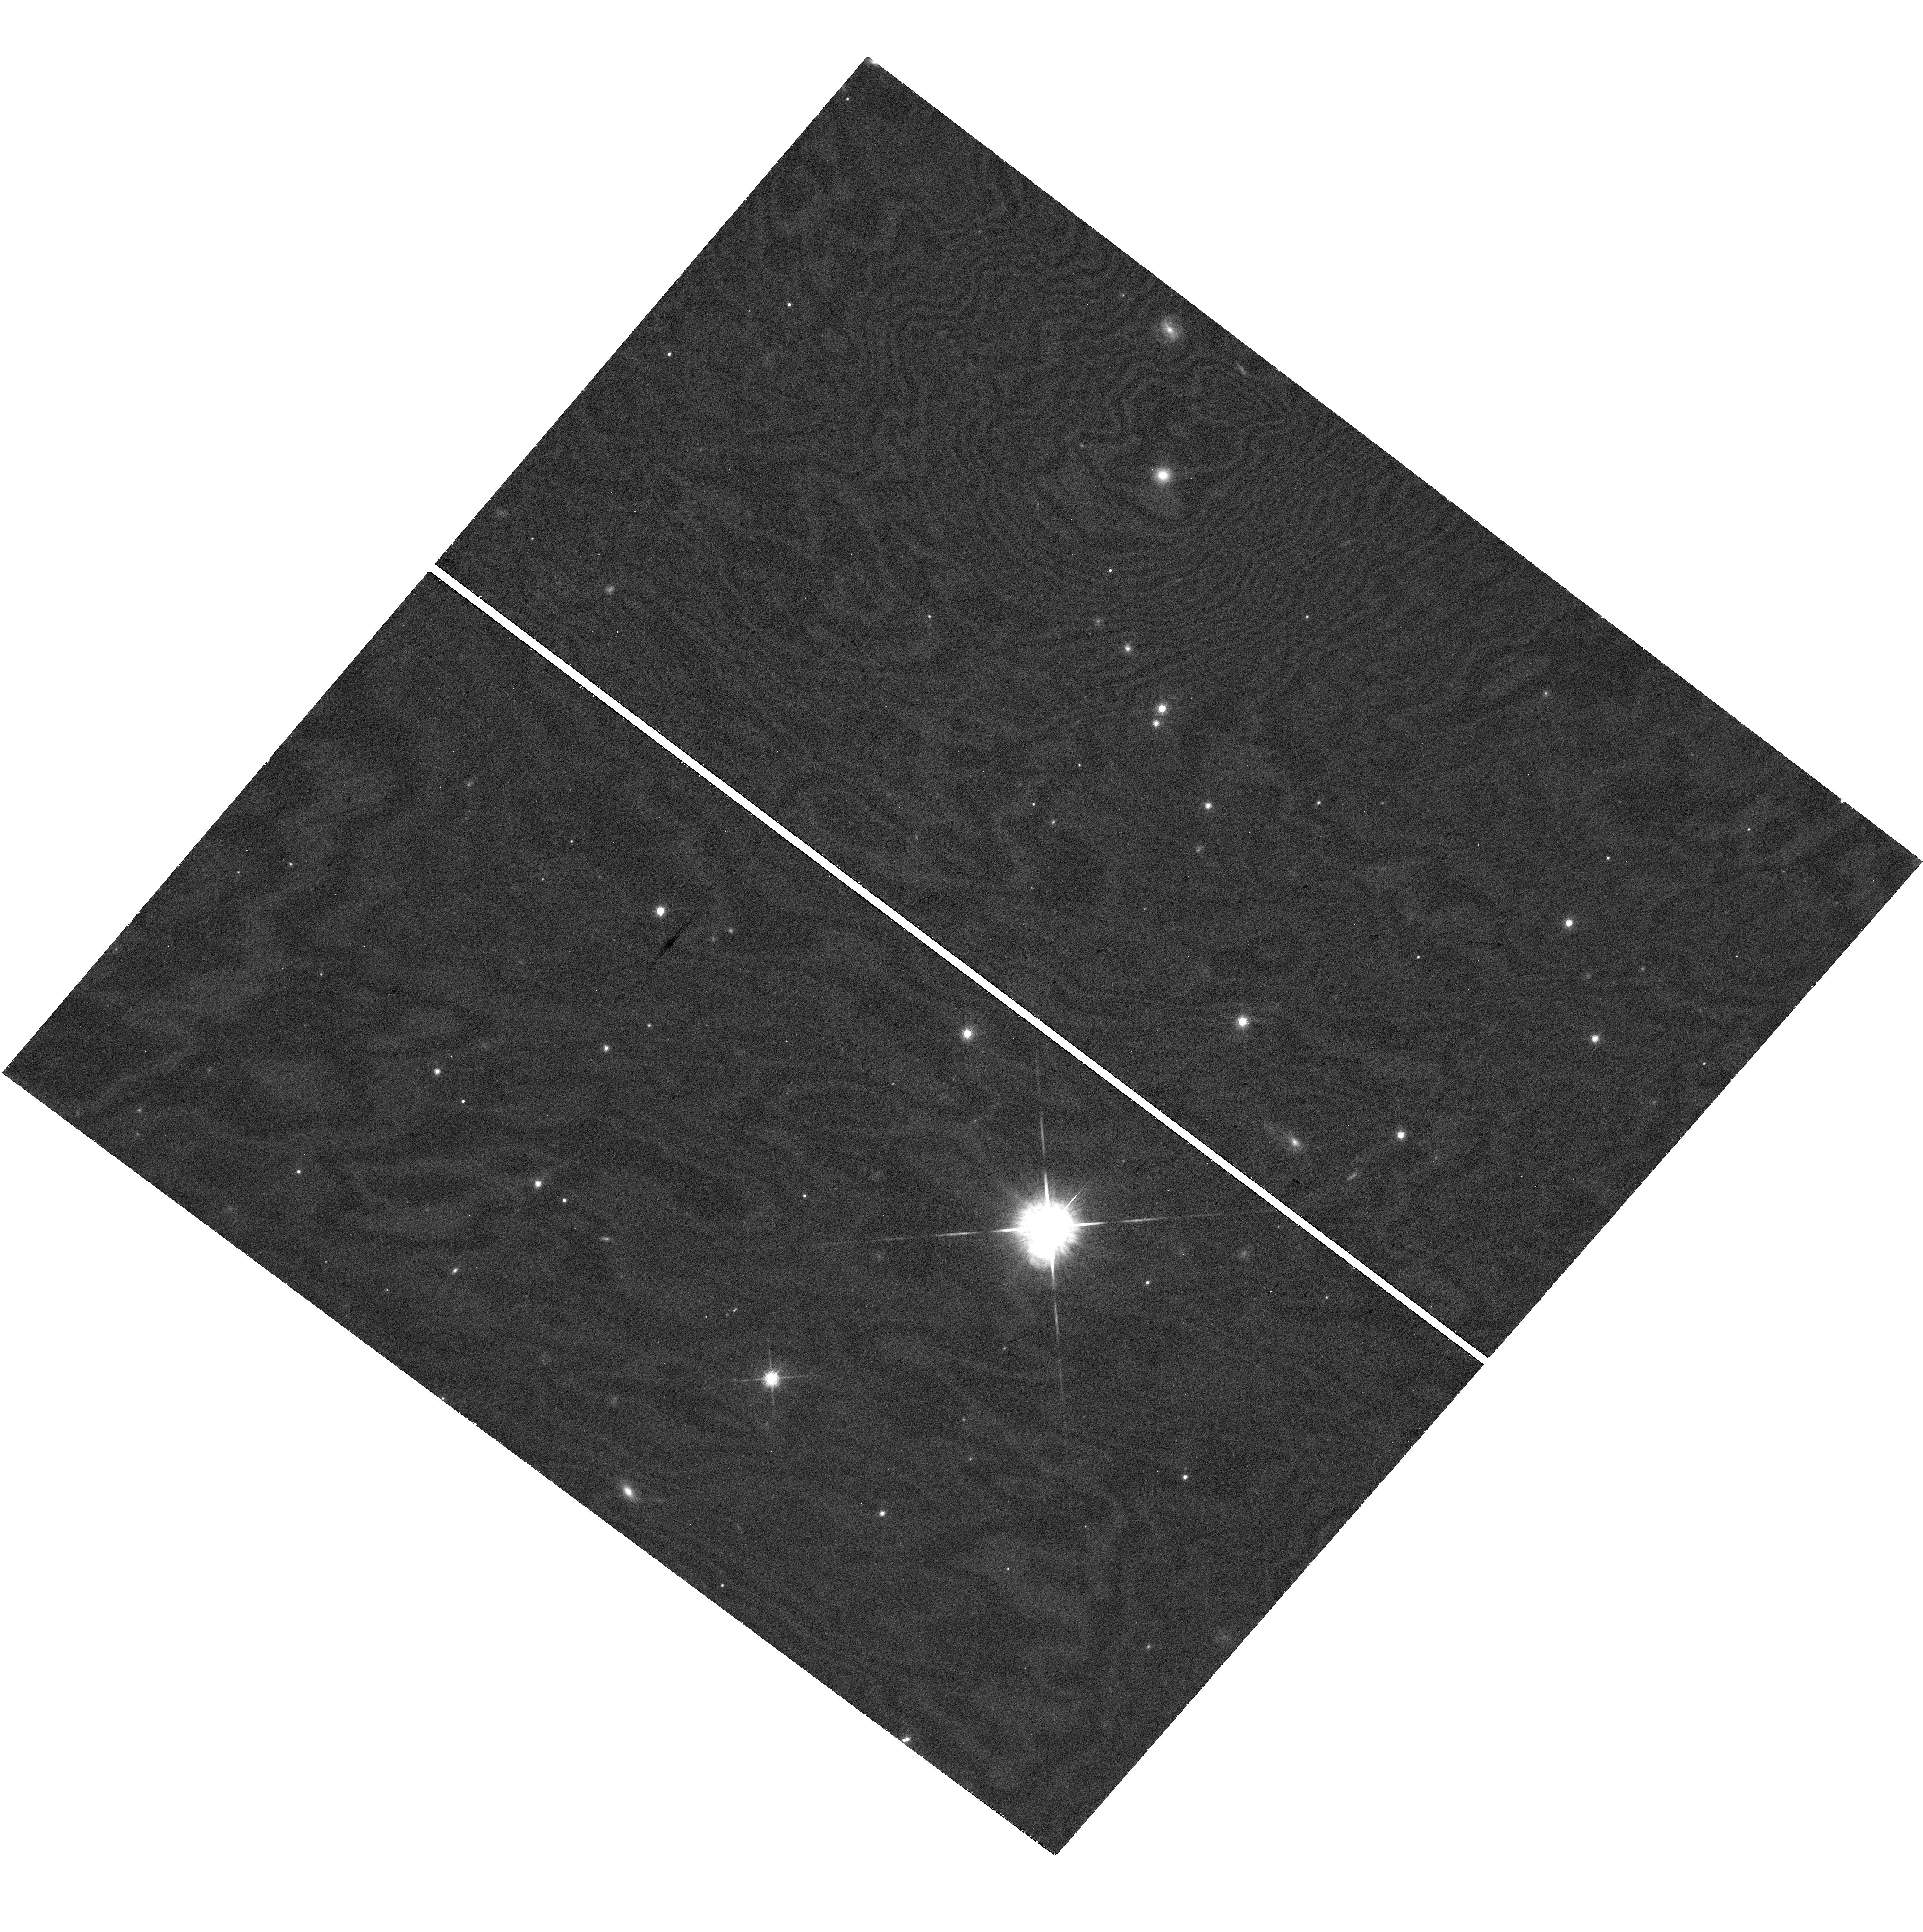
Target: SN2022LXD. Instrument: WFC3/UVIS. Filter: F850LP. Exposure: 41 min. Observation ID: hst_17738_03_wfc3_uvis_f850lp_ifgj03

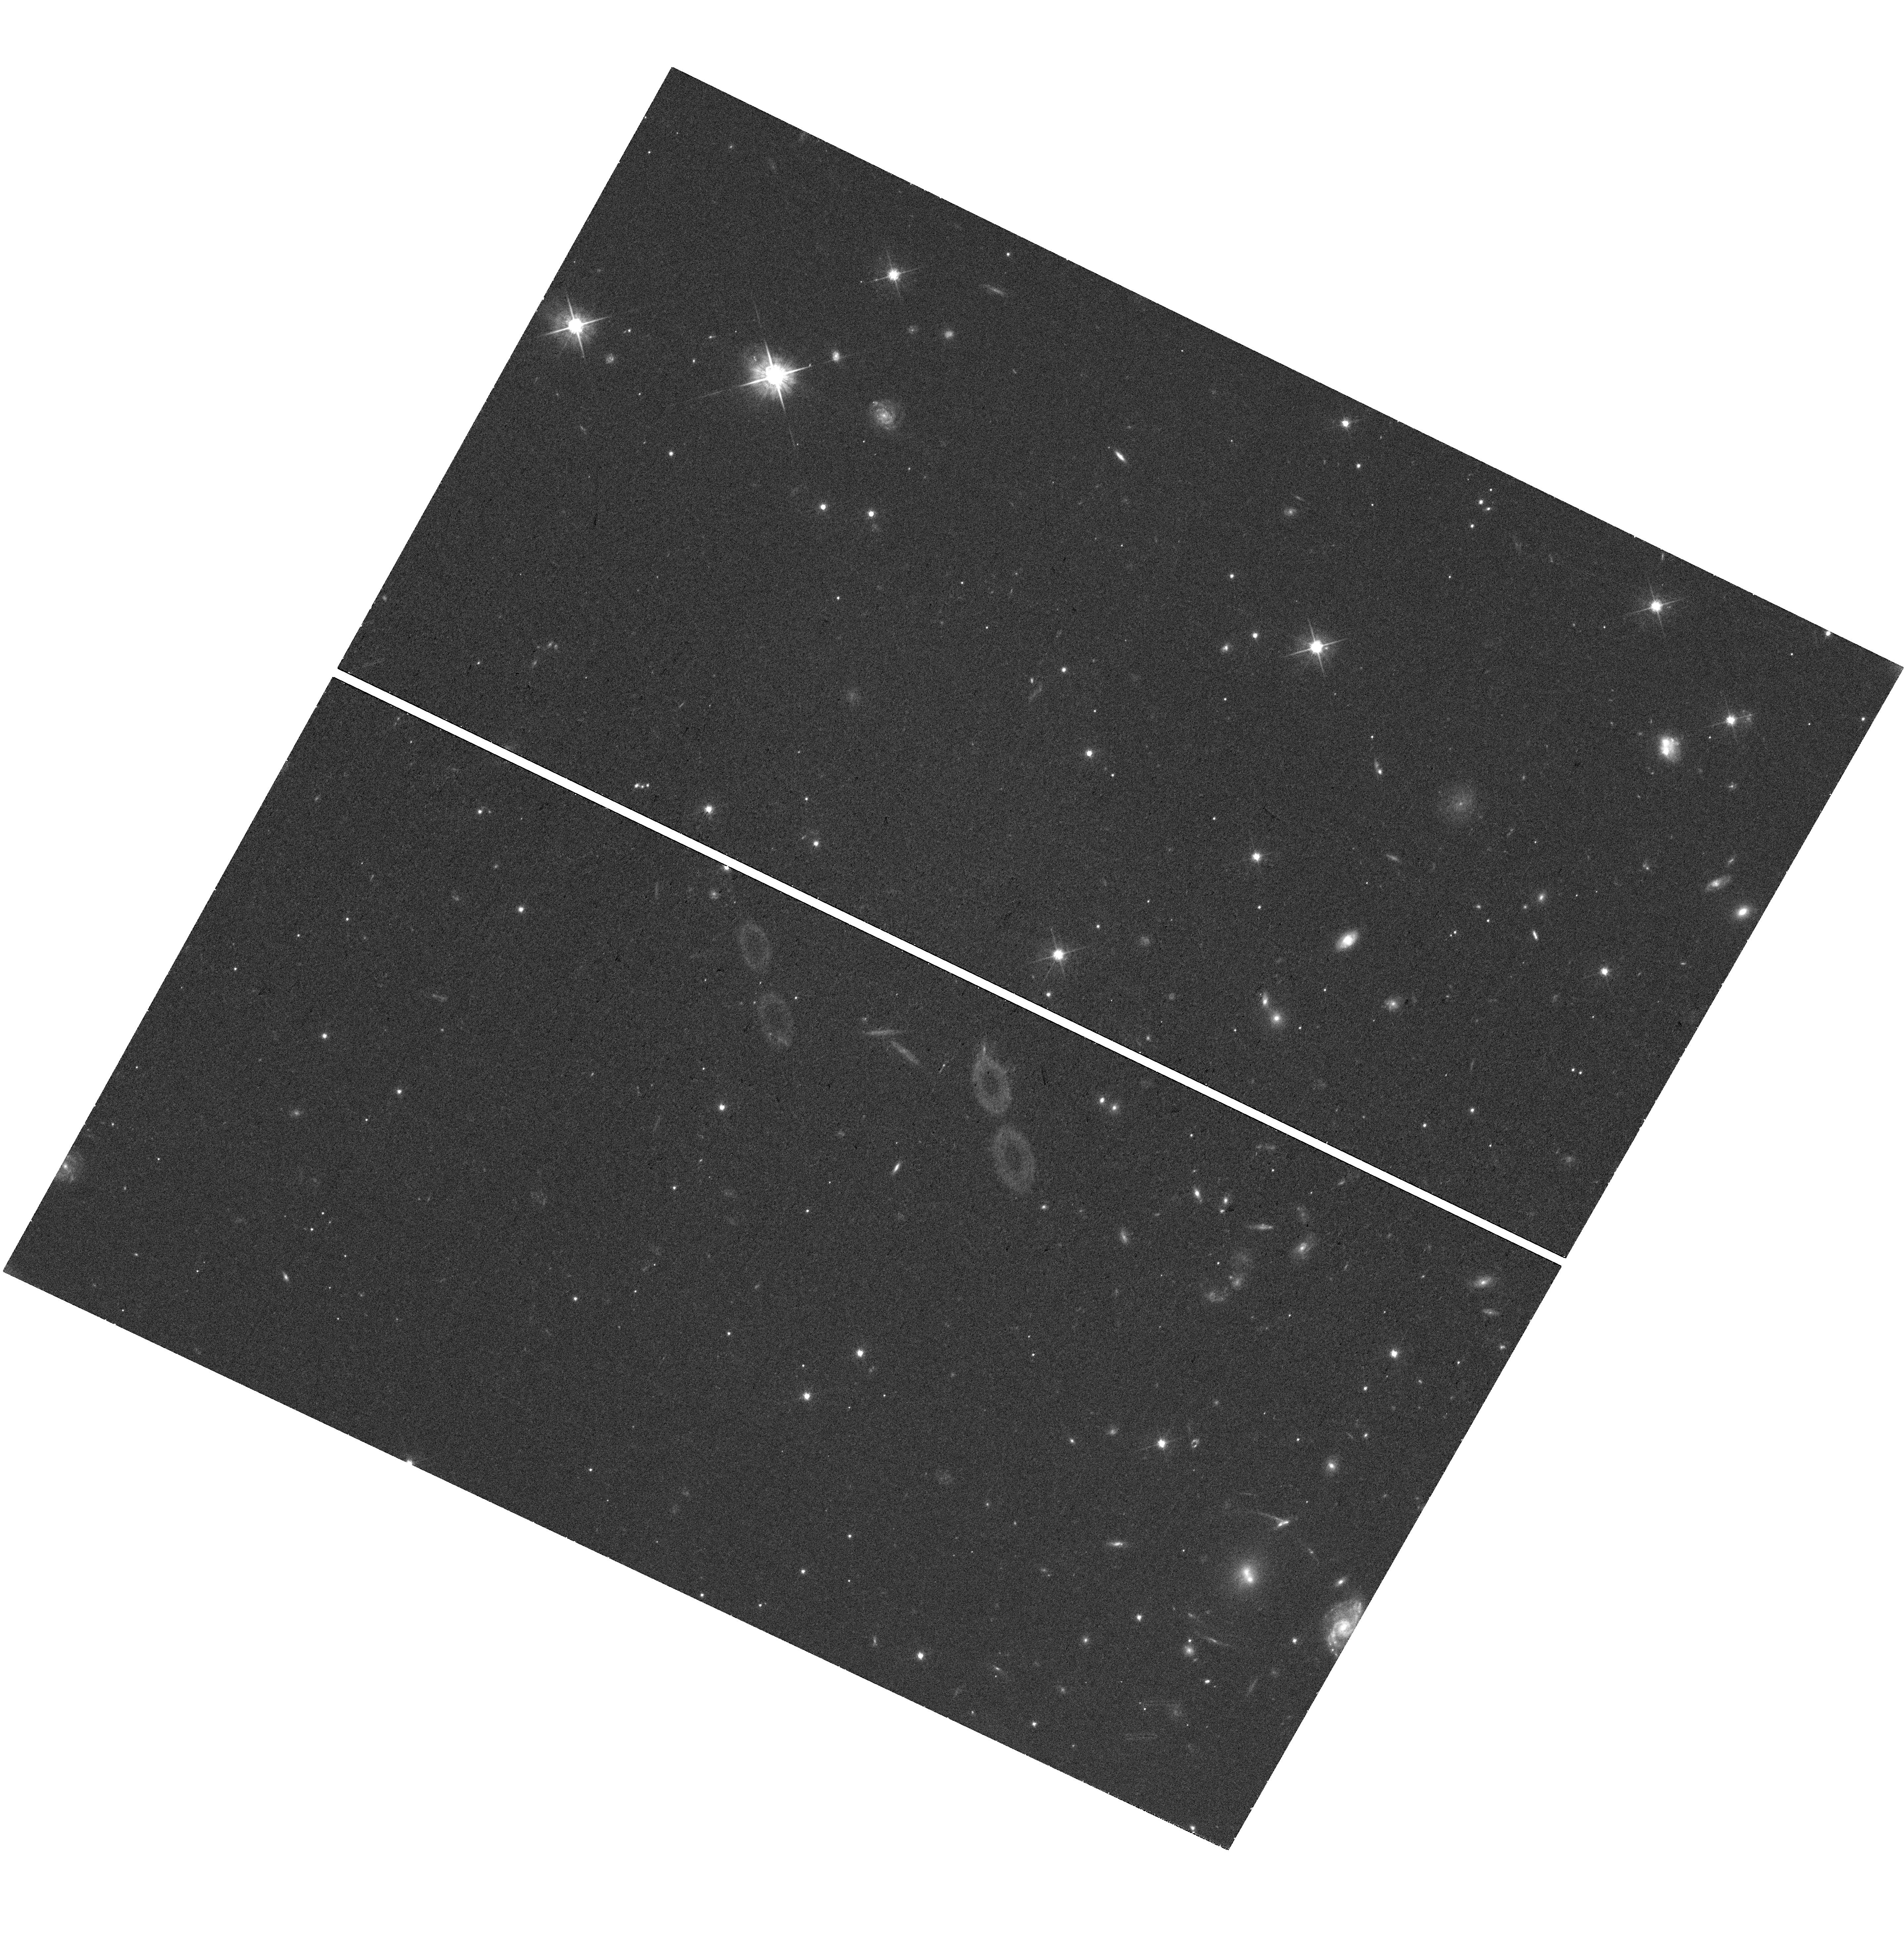
Target: SN2021AHPL. Instrument: WFC3/UVIS. Filter: F625W. Exposure: 37 min. Observation ID: hst_17738_01_wfc3_uvis_f625w_ifgj01

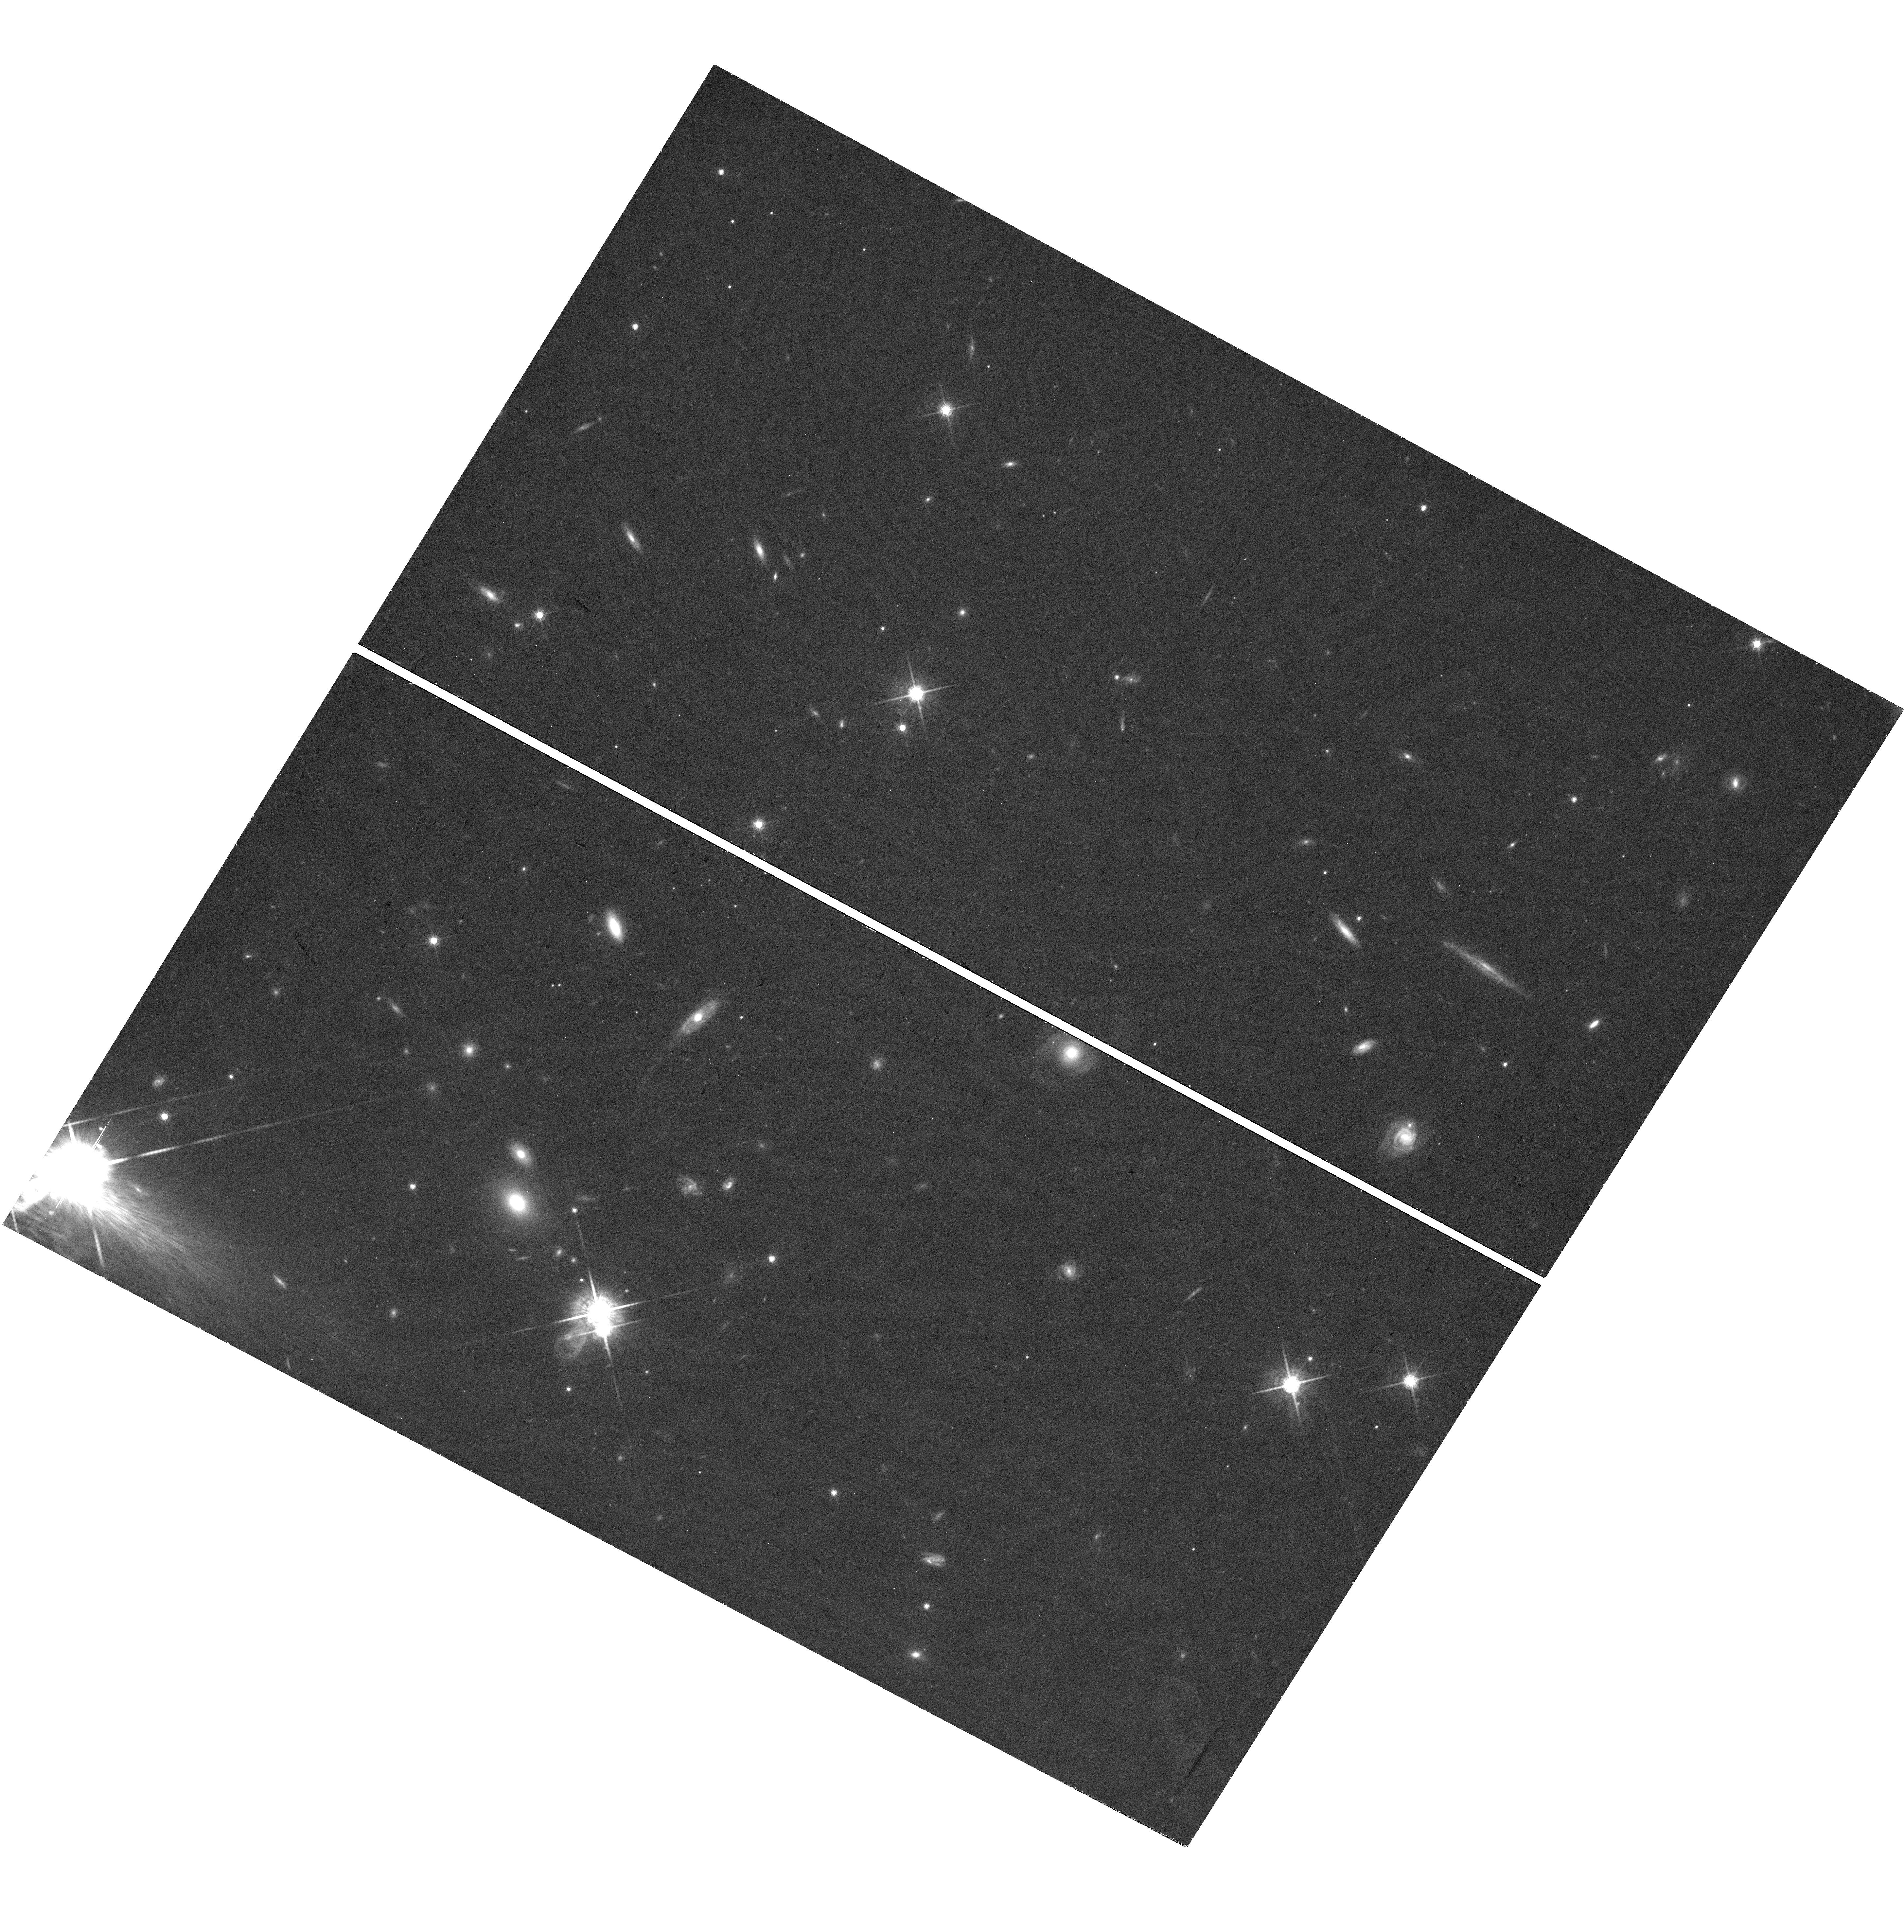
Target: SN2023CMX. Instrument: WFC3/UVIS. Filter: F775W. Exposure: 40 min. Observation ID: hst_17738_07_wfc3_uvis_f775w_ifgj07

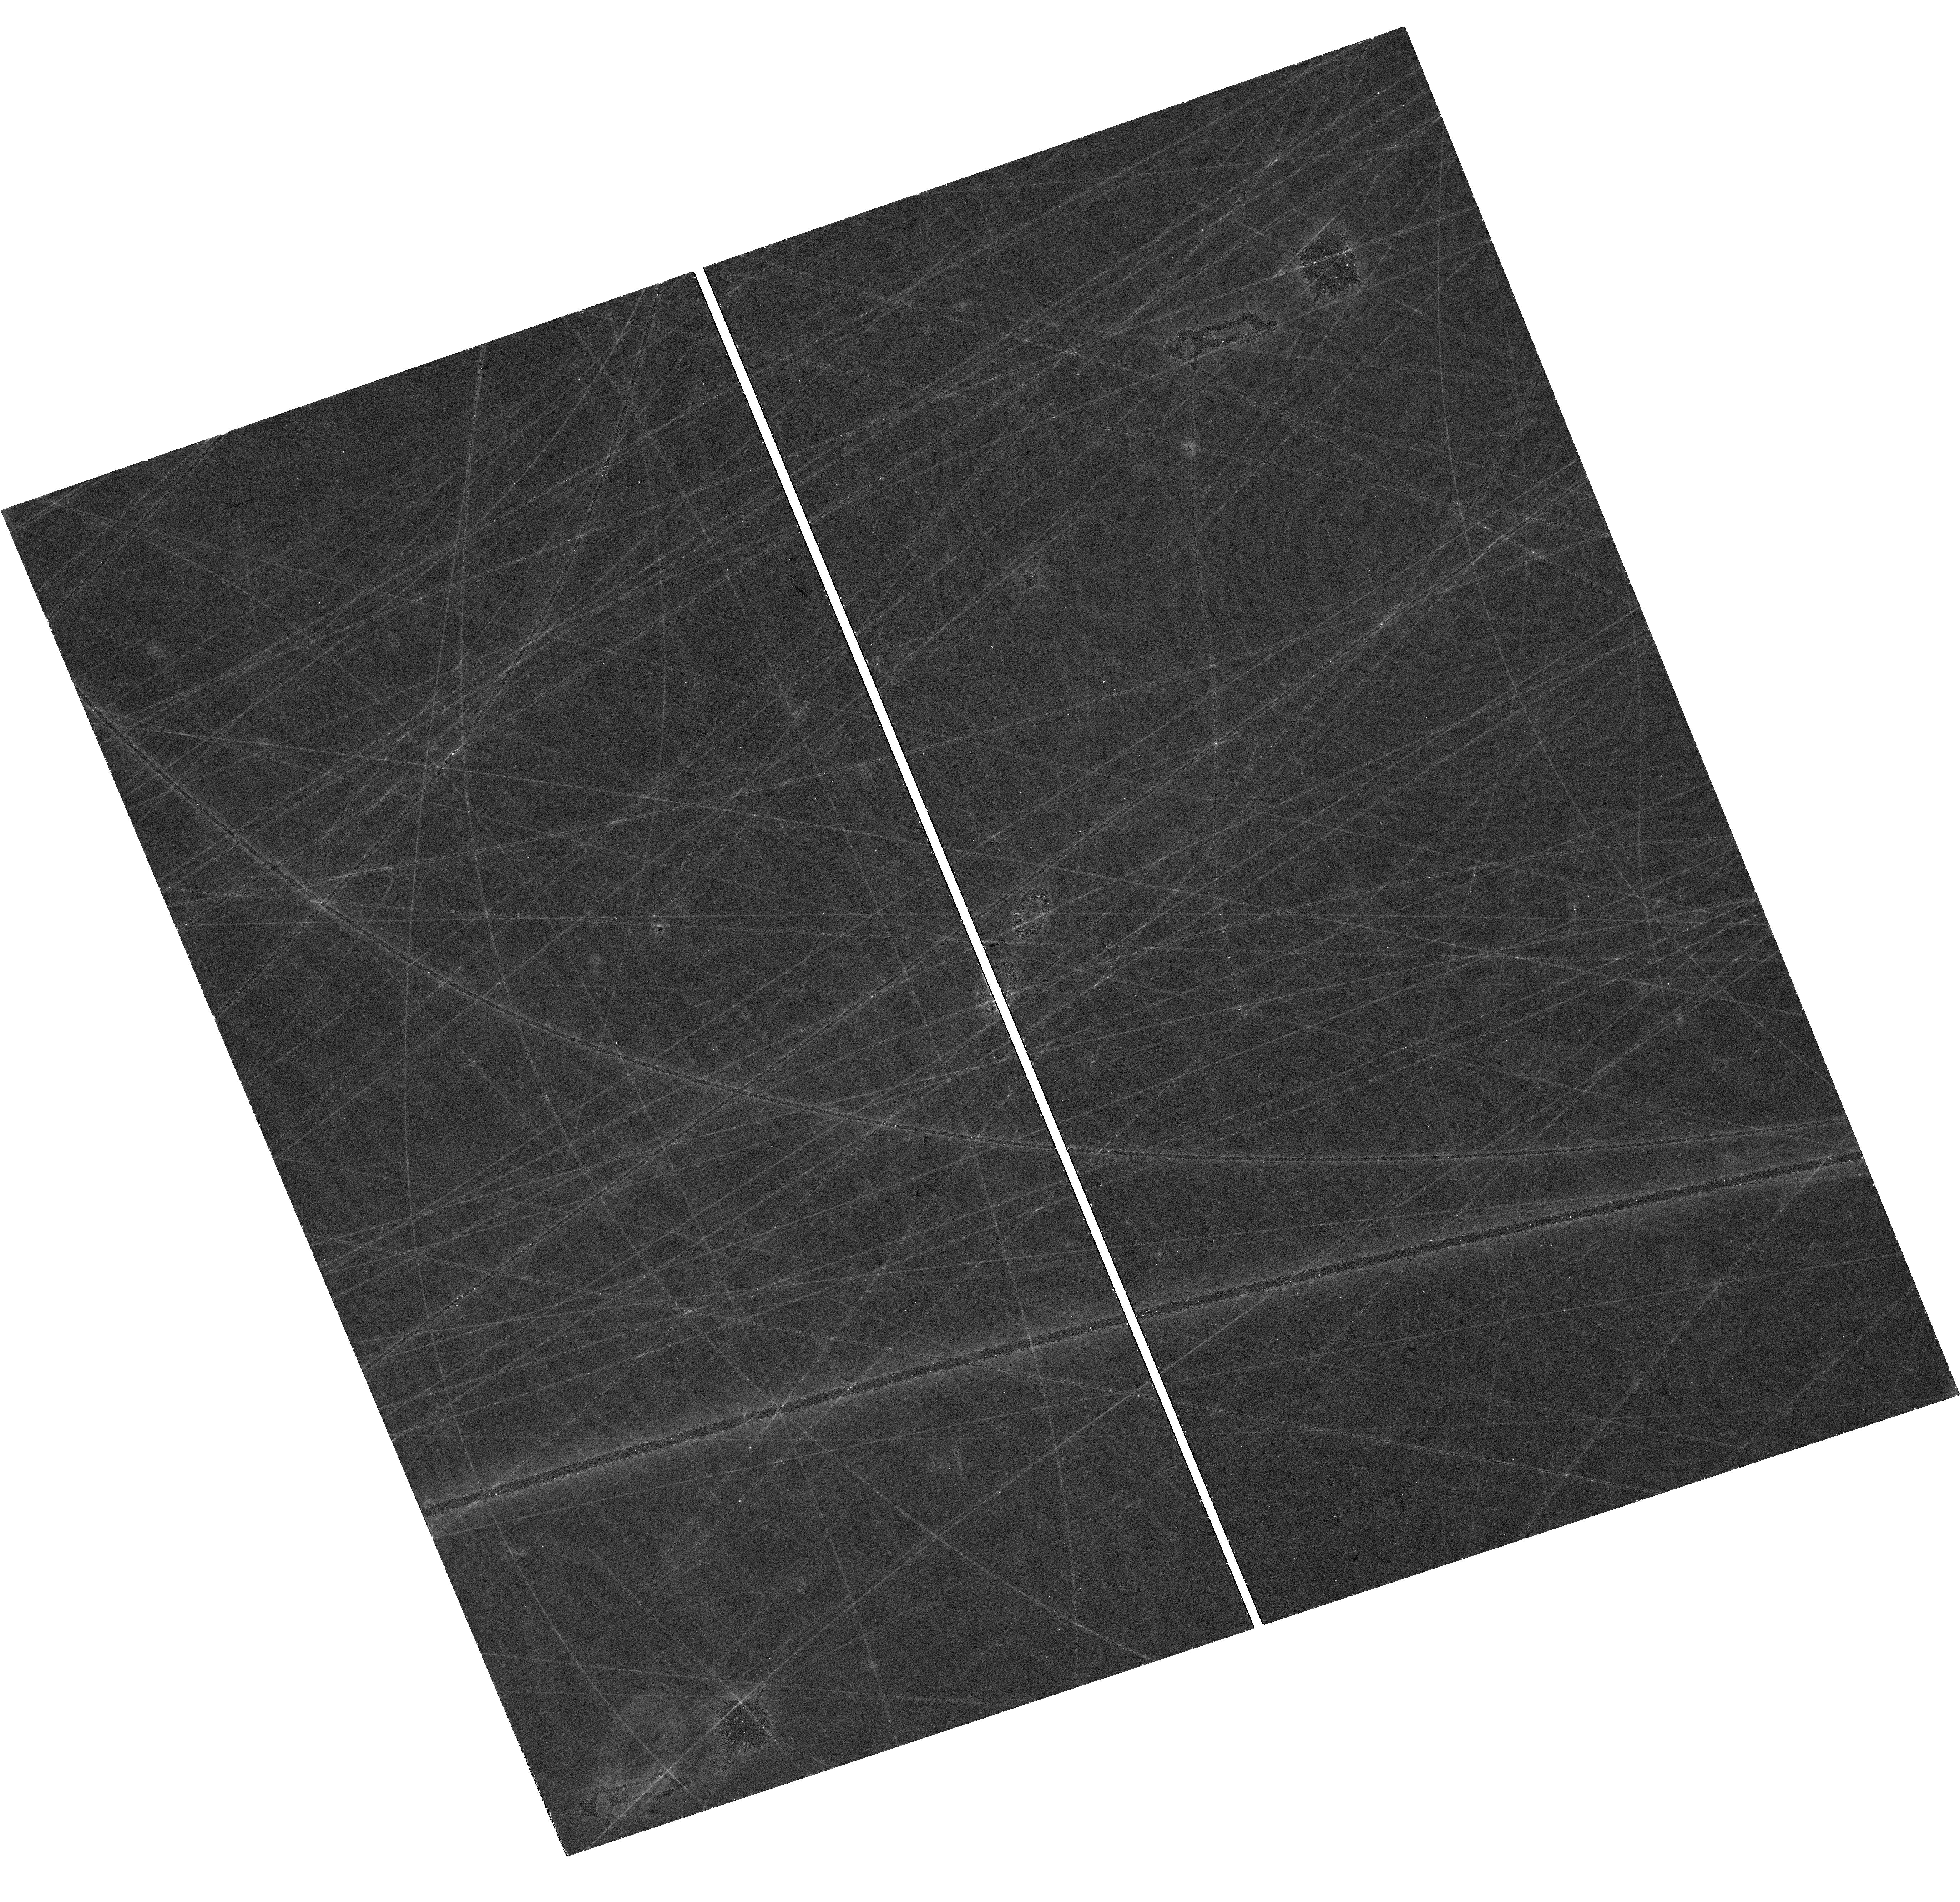
Target: SN2023OUS. Instrument: WFC3/UVIS. Filter: F775W. Exposure: 39 min. Observation ID: hst_17738_08_wfc3_uvis_f775w_ifgj08

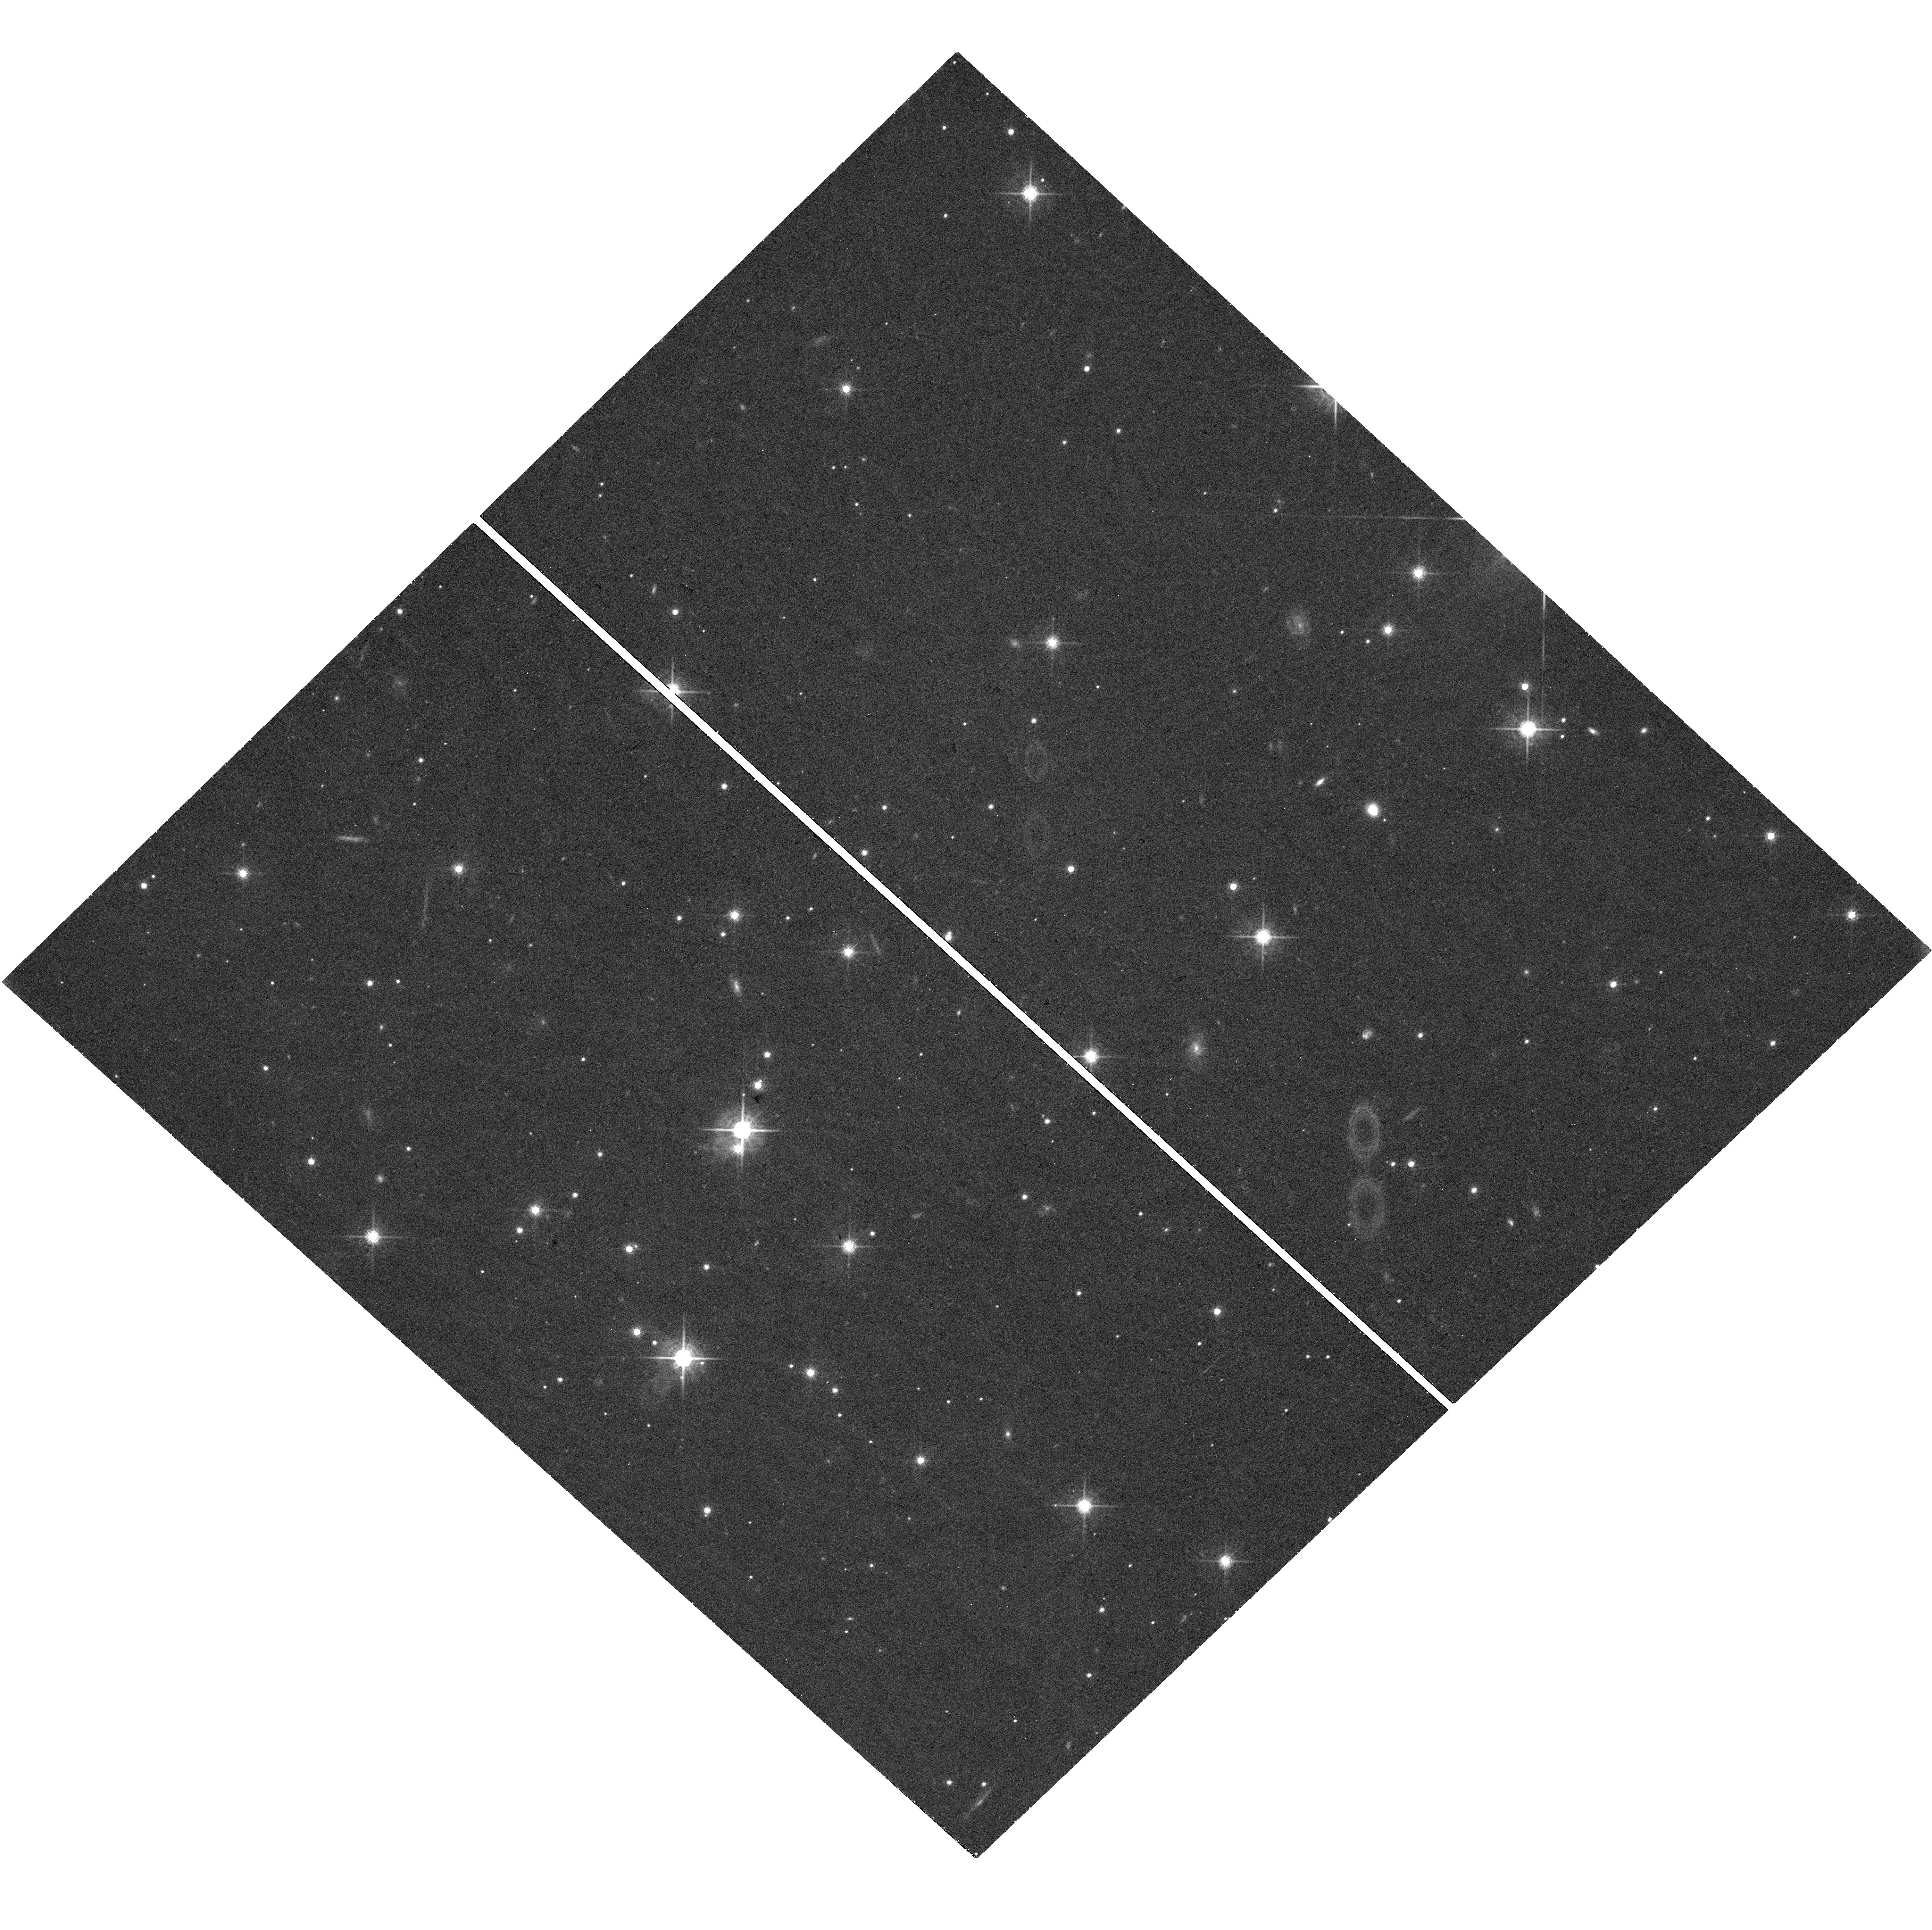
Target: SN2022XGC. Instrument: WFC3/UVIS. Filter: F775W. Exposure: 39 min. Observation ID: hst_17738_05_wfc3_uvis_f775w_ifgj05

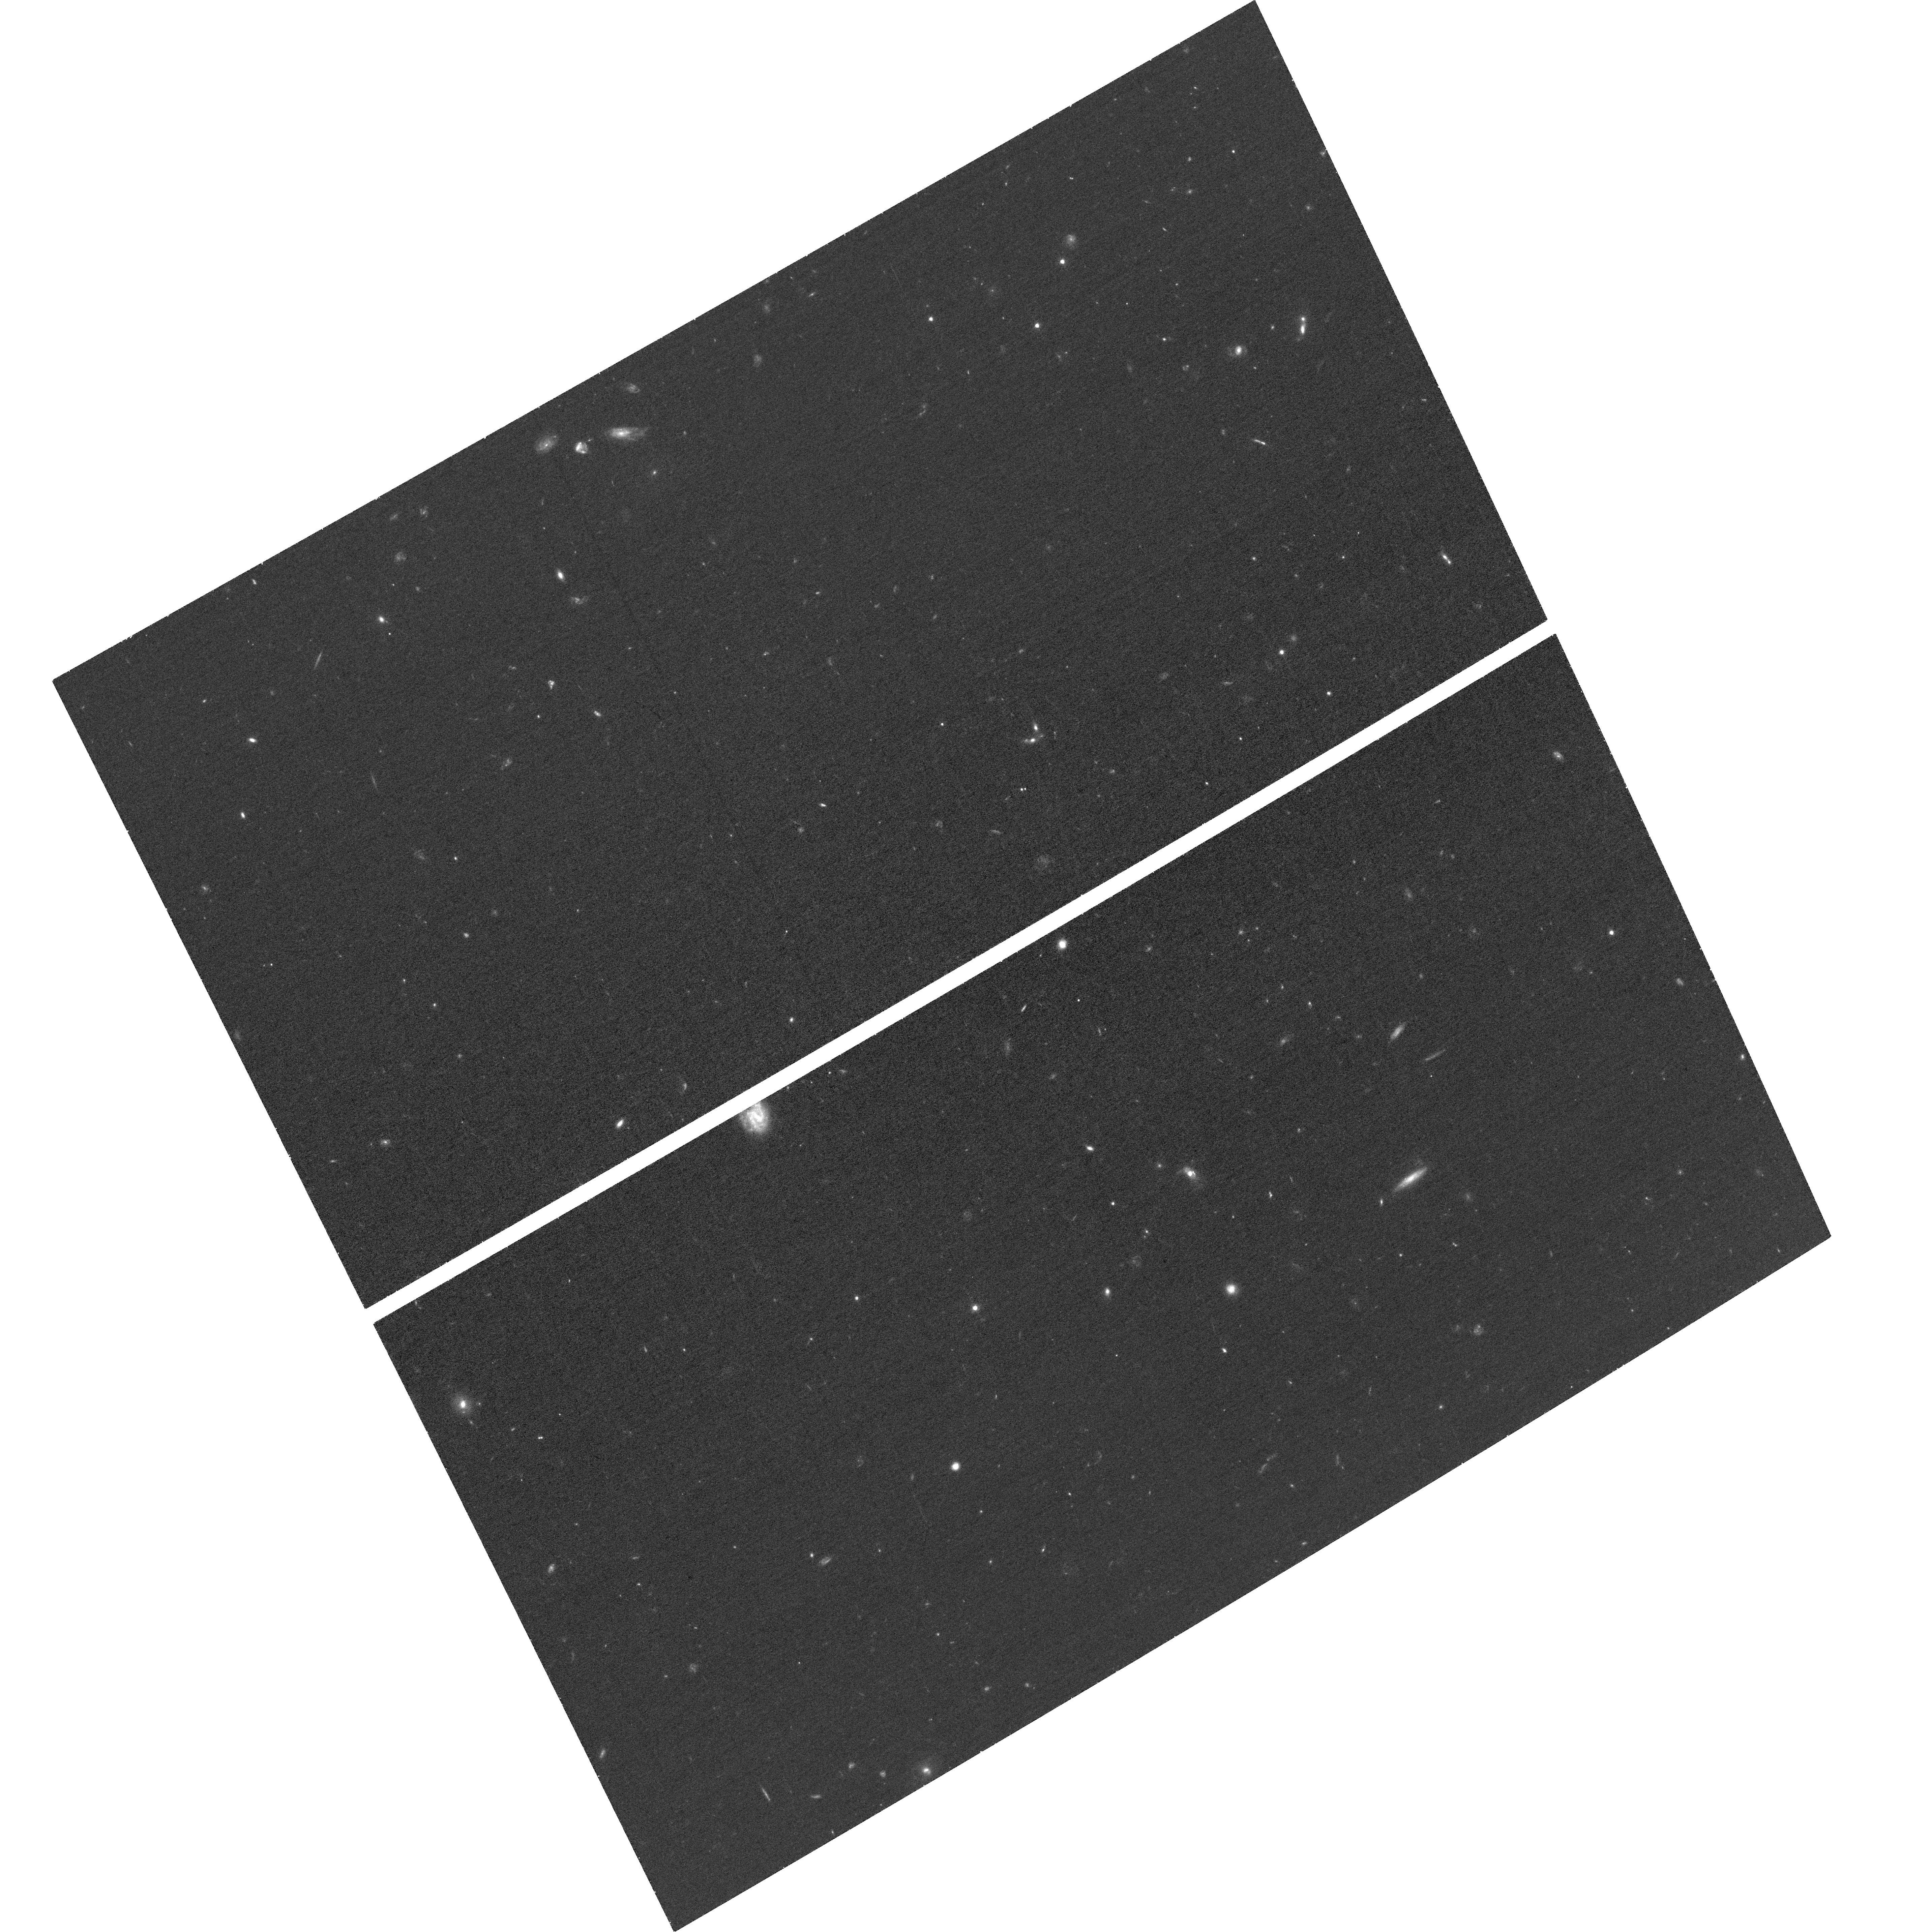
Target: SN2016EAY. Instrument: ACS/WFC. Filter: F625W. Exposure: 33 min. Observation ID: hst_17738_09_acs_wfc_f625w_jfgj09

Probing Magnetar Energy Input with the First Sample of Late-Time Superluminous Supernovae (PI: Blanchard, Peter)

Since the discovery of hydrogen-poor superluminous supernovae (SLSNe) over a decade ago, research has focused on identifying the source of their enormous luminosities that can reach up to a hundred times brighter than normal supernovae. Early on, it was realized that the standard radioactive decay model that powers normal supernovae is unable to explain these events. Since then, light curve modeling of large samples, spectral modeling of both early and late-time nebular spectra, and analyses of their dwarf host galaxies have pointed towards a scenario in which the spin-down of a newly-formed magnetar central engine provides energy that is thermalized in the SN ejecta and radiated in the UV/optical. Perhaps the best evidence in favor of this model are the recent HST observations of two events at 400-1100 days after peak that match the power-law decline predicted by magnetar energy input. These observations strongly motivate new observations of a large and diverse sample to measure the distribution of power-law slopes and assess whether the diversity evident in the early light curves of SLSNe correlates with diversity at late times. We therefore propose to observe 8 new SLSNe each at three epochs spread accross Cycles 32, 33, and 34 (plus one template observation of an old event). As the late-time optical light curve is highly sensitive to the thermalization of the magnetar's energy, a key goal is to compare our observations with recent radiative transfer simulations to infer properties of the magnetar wind nebulae, the region where the magnetar's energy is transfered to the ejecta. This will be the most comprehensive test to date of the magnetar model for SLSNe.